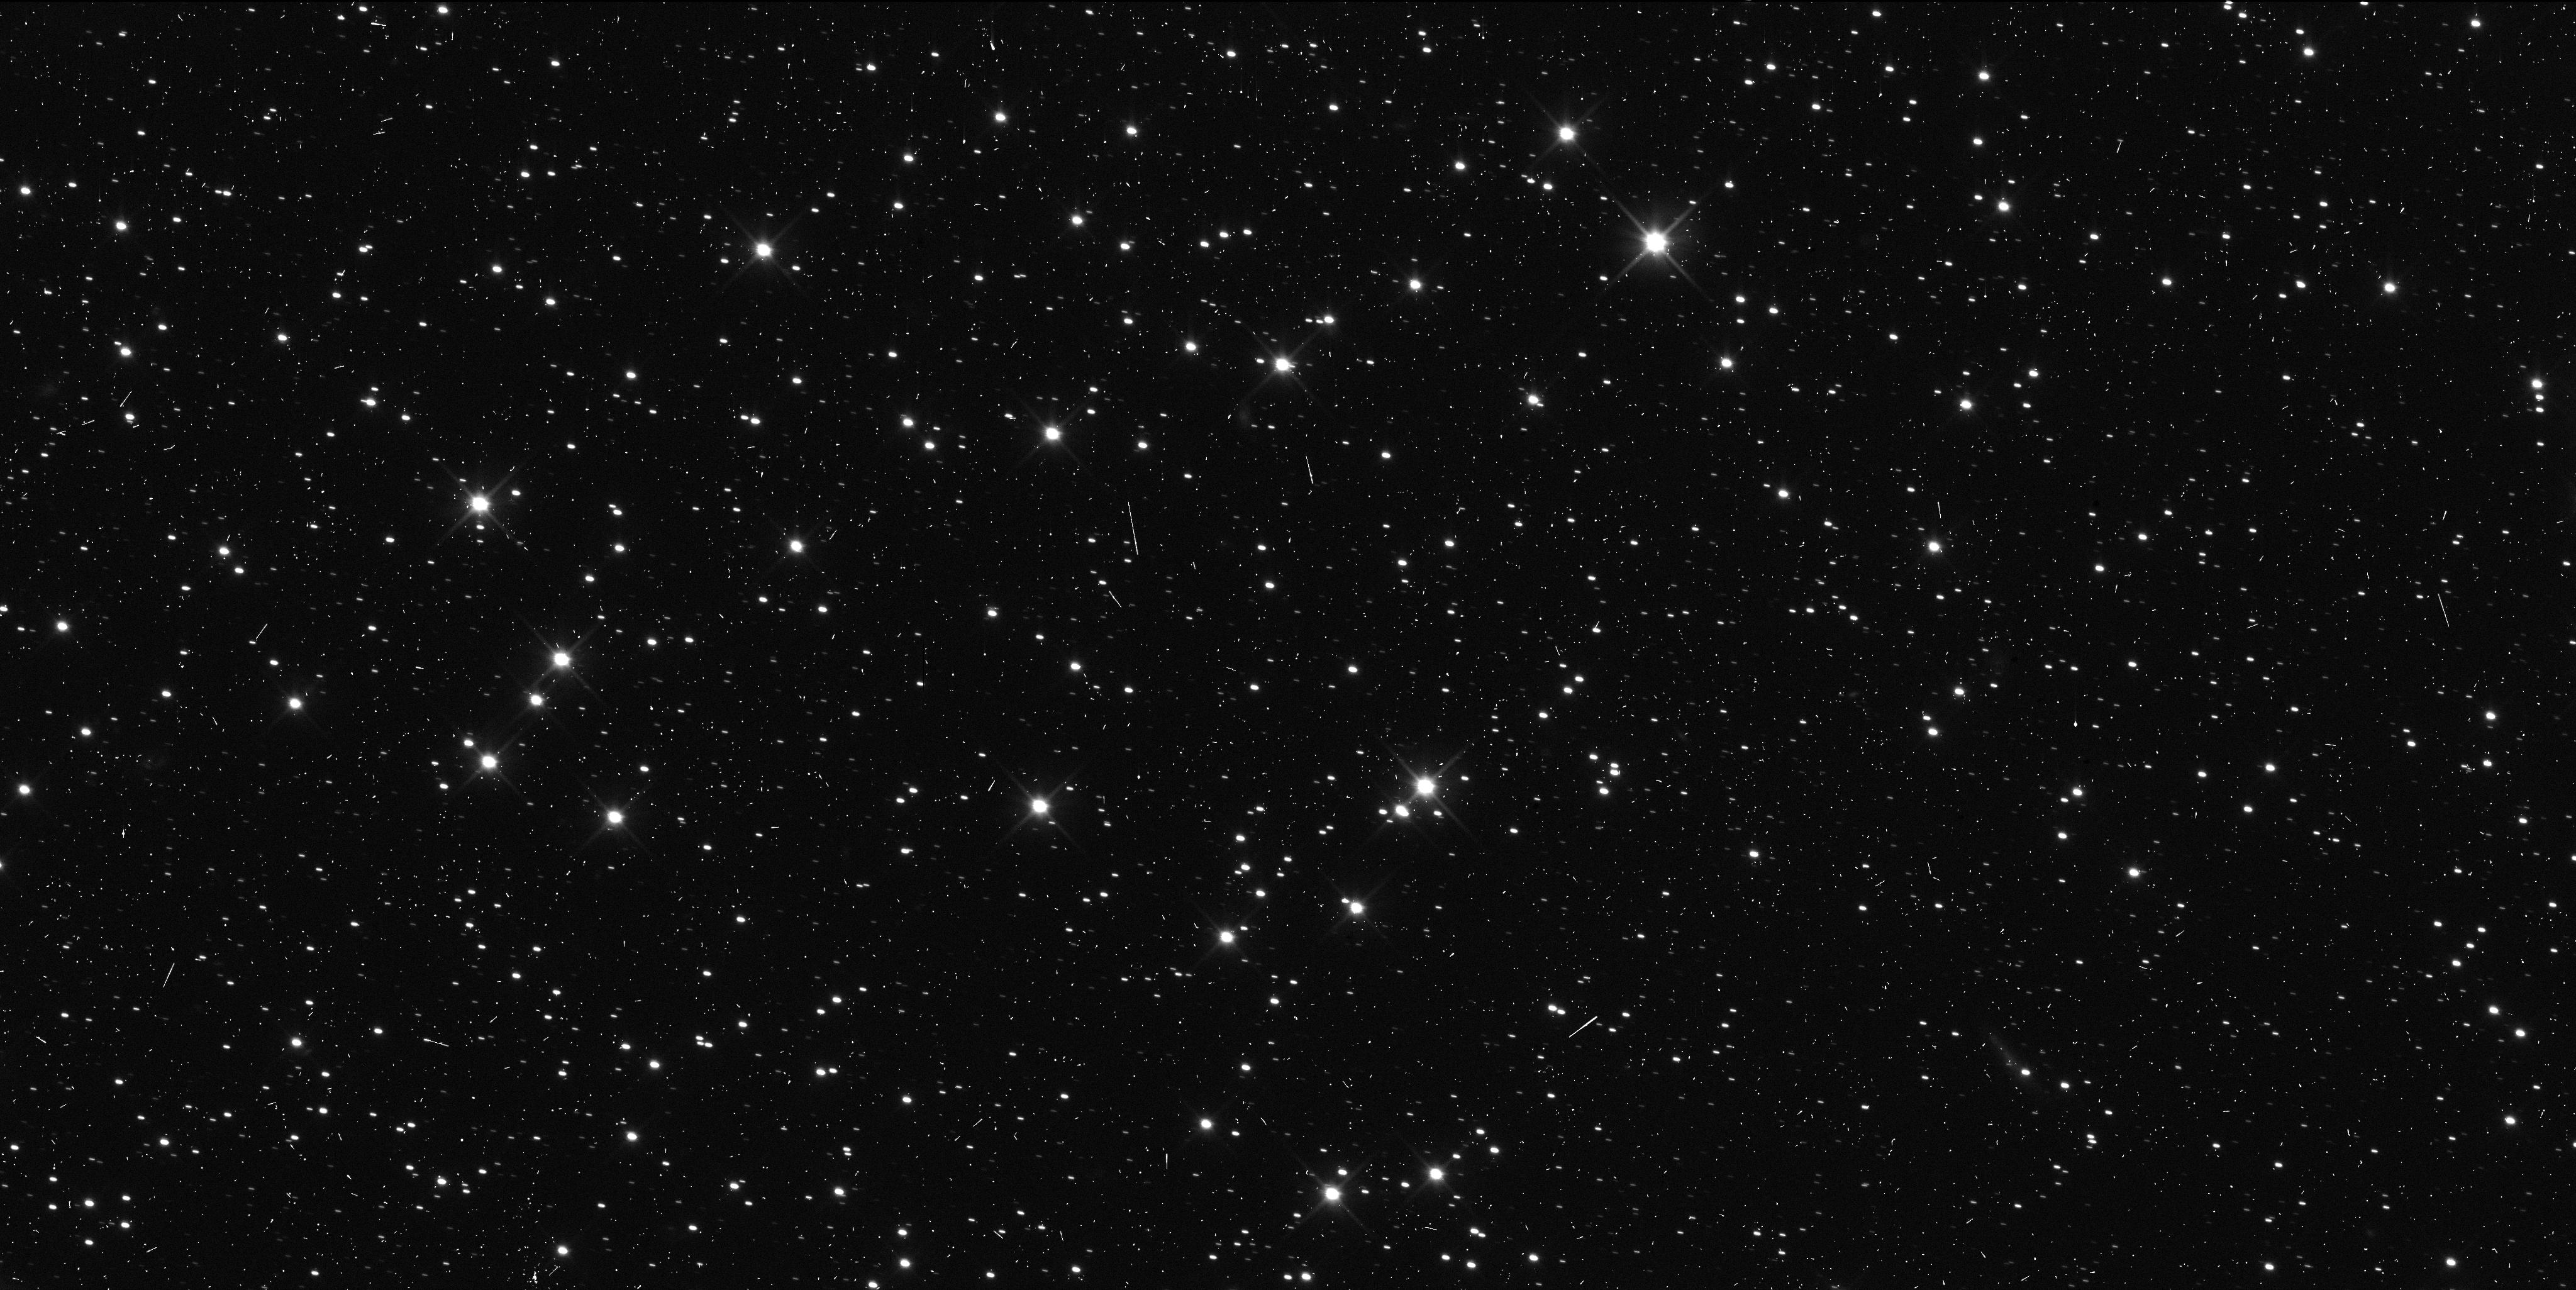
Target: 2014MU69
Instrument: WFC3/UVIS
Filter: F350LP
Exposure: 6 min
Observation ID: ict103w2q

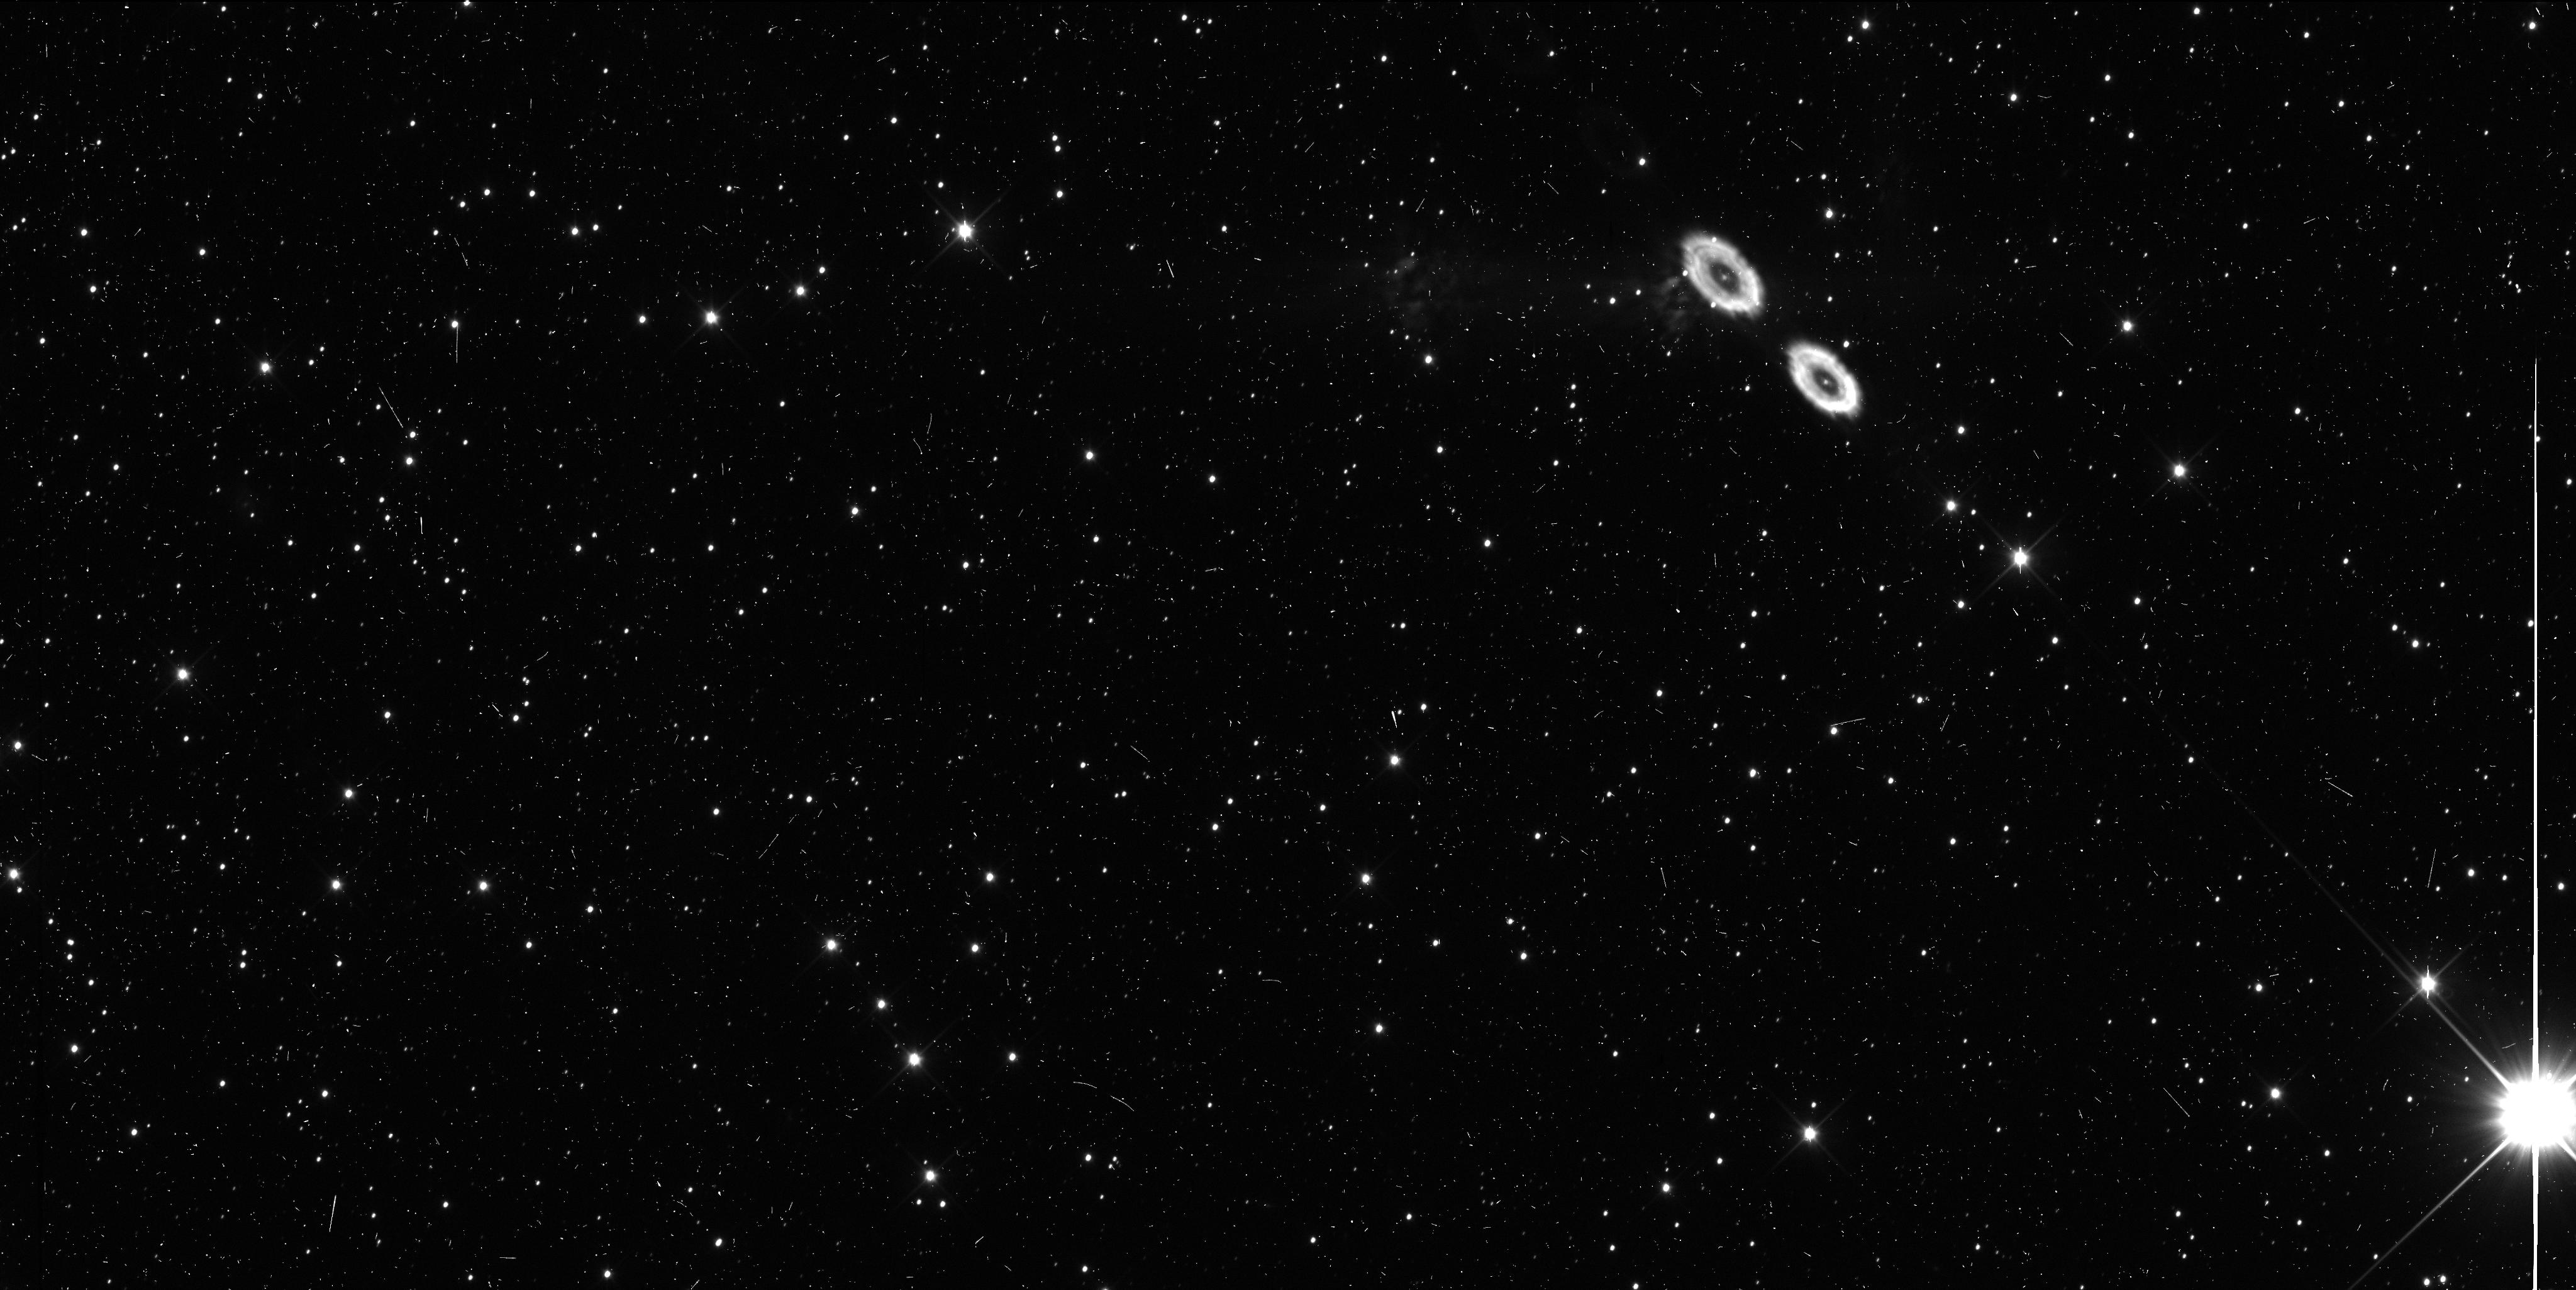
Target: 2014PN70
Instrument: WFC3/UVIS
Filter: F350LP
Exposure: 6 min
Observation ID: ict102etq

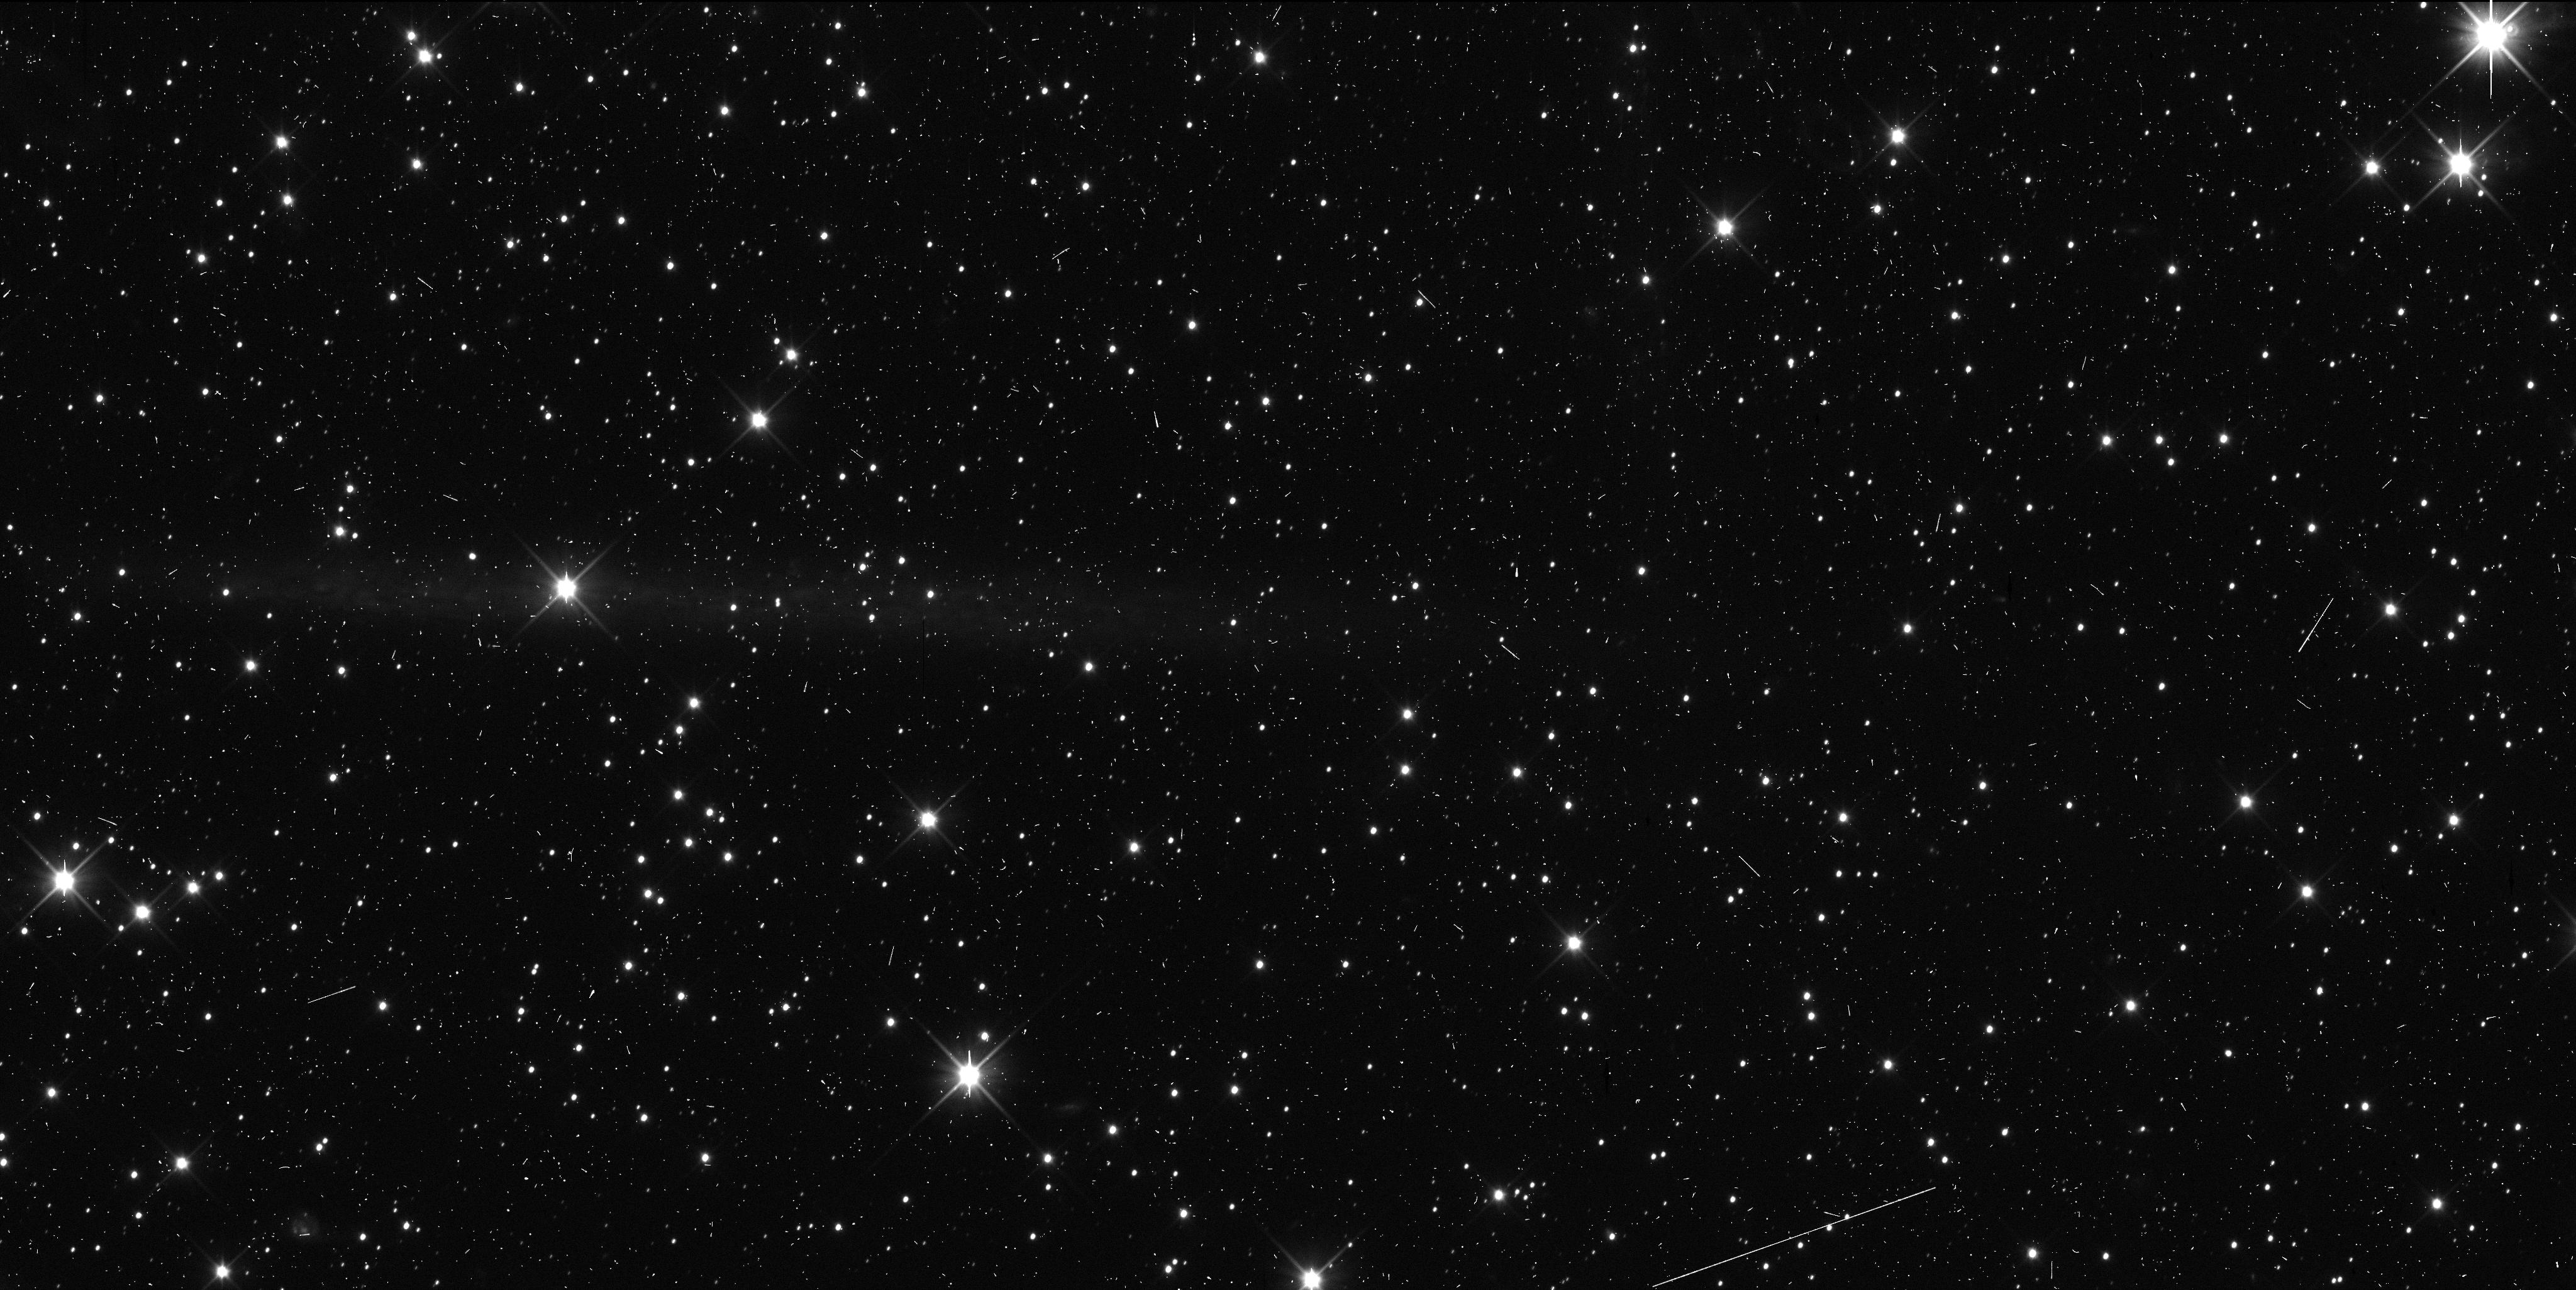
Target: 2014MU69
Instrument: WFC3/UVIS
Filter: F350LP
Exposure: 6 min
Observation ID: ict101eiq

Astrometric Follow-Up of Kuiper Belt Objects for the New Horizons Mission (PI: Spencer, John R.)

We propose five orbits of HST time for time-critical 2015 astrometry of the two Kuiper Belt Objects (KBOs) targetable by the New Horizons (NH) spacecraft during an extended mission to be proposed to NASA. These KBOs were discovered in our 2014 HST search campaign (GO 13633). A close flyby by NH of a typical KBO beyond Pluto will revolutionize our understanding of this major component of the solar system, and was recommended as a key part of the Pluto mission by the 2002 Planetary Decadal Survey. In August 2015, the New Horizons project and NASA must choose one of these objects as the flyby target for a potential extended mission, and make a course correction in late 2015 towards the chosen target. The 2015 astrometry proposed here supports that decision point by substantially improving our knowledge of the orbits of the two flyby candidates, providing essential information for the choice between the two. It will also enables an accurate burn towards the chosen target, and will greatly improve our knowledge of the KBO's location at the time of the encounter. Because we need several well-spaced observations well in advance of the August decision date, these observations must be made during HST Cycle 22; they cannot wait until HST Cycle 23 decisions are made. The faintness of these objects (R > 26.5) has to date made them impossible to detect from the ground, and certainly precludes 2015 astrometry of the necessary precision from ground-based telescopes.